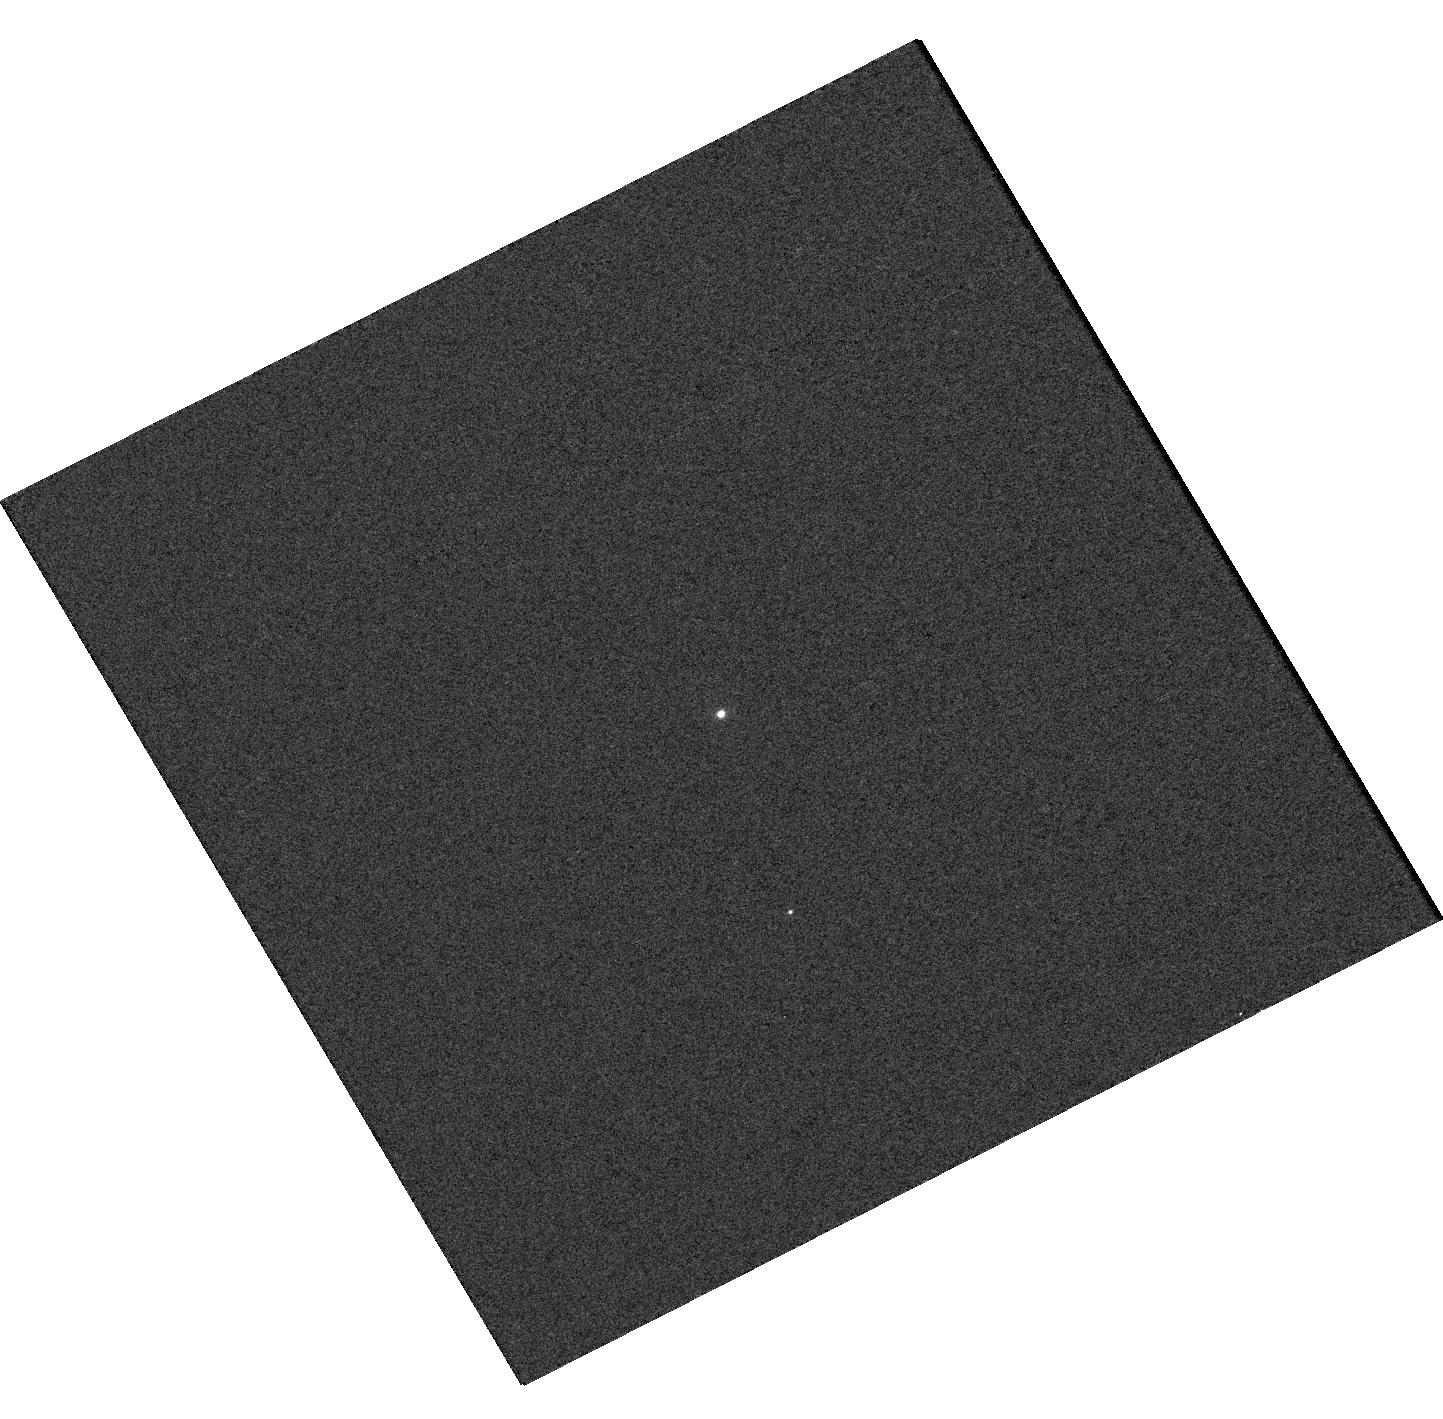
Target: 2MASS-J05215658+4359220
Instrument: WFC3/UVIS
Filter: F275W
Exposure: 8 min
Observation ID: hst_16654_a1_wfc3_uvis_f275w_iemqa1

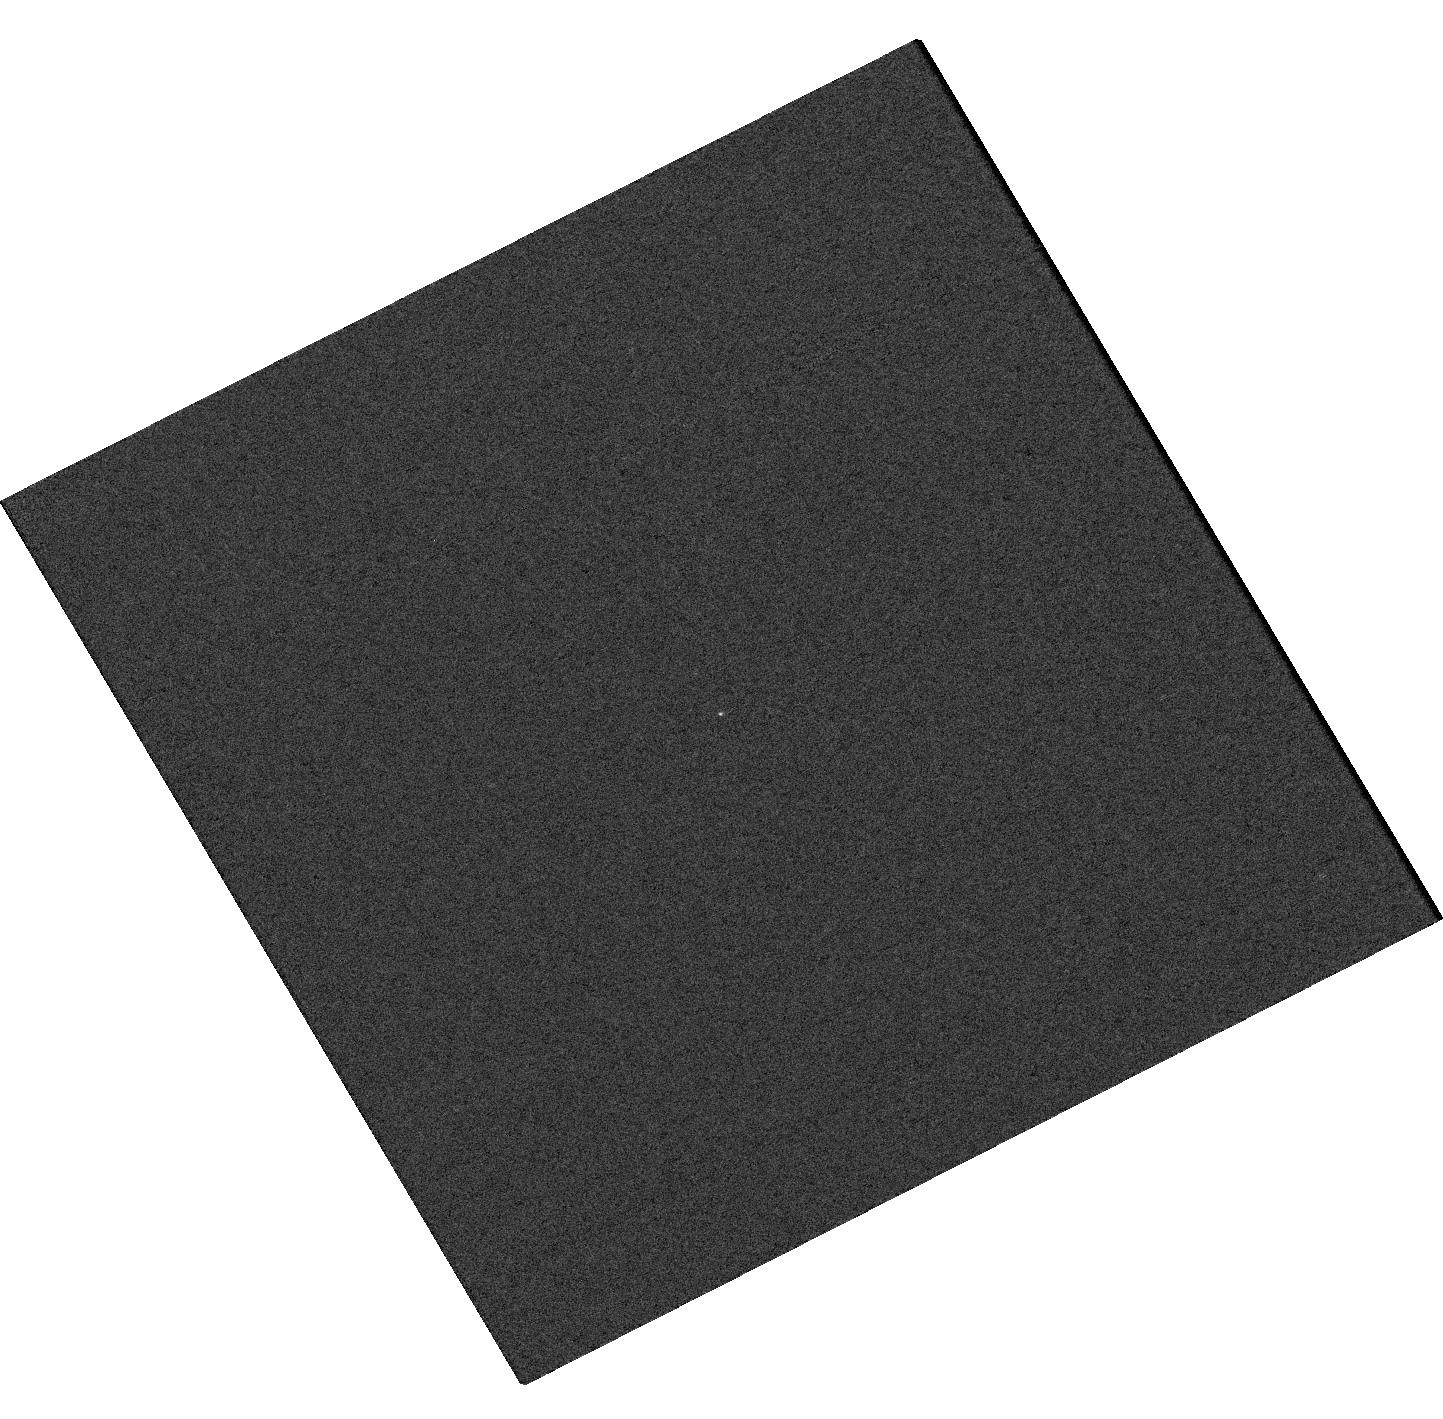
Target: 2MASS-J05215658+4359220
Instrument: WFC3/UVIS
Filter: F218W
Exposure: 9 min
Observation ID: hst_16654_a1_wfc3_uvis_f218w_iemqa1

A wide, red-giant plus non-interacting black hole binary, or triple stellar system? (PI: Bianchi, Luciana C.)

Black hole (BH) demographics in binaries is critical in view of recent results on massive stars binarity, and the proven multi-messenger detectability of compact objects mergers. Close systems are relatively simple to identify and study as the black hole accretes mass from an evolving companion, and develops an X-ray emitting accretion disk. However, identification and characterization of non-interacting BHs is elusive, but may represent a significant unstudied population. 2MASS-J05215658+4359220 is the only candidate binary presumed to harbour a non-interacting stellar-mass black hole: it consists of a red giant and an optically undetected, compact companion of about 3.3 solar masses. In the scenarios proposed so far, based on a broad ensemble of data, the origin of near-UV flux detected by GALEX and Swift remains unexplained and may be the key to understanding the system. We propose STIS UV spectroscopy and WFC3 multi-band imaging (including UV), that uniquely will reveal the origin of the NUV flux, and hence provide a decisive clue to the nature of the system. Compatible scenarios include the presence of a white dwarf (WD) or tight WD pair or a low-mass stellar close pair orbiting the red-giant primary at a larger separation, an accretion disk, or chromospheric/TZ line emission from the red giant. The HST UV data will uniquely allow us to conclusively discern the source of the UV emission, to detect a stellar companion (or pair) or accretion disk if present, derive physical parameters, characterize the entire system also refining the red-giant parameters, and to conclusively address the BH companion scenario postulated in recent literature.